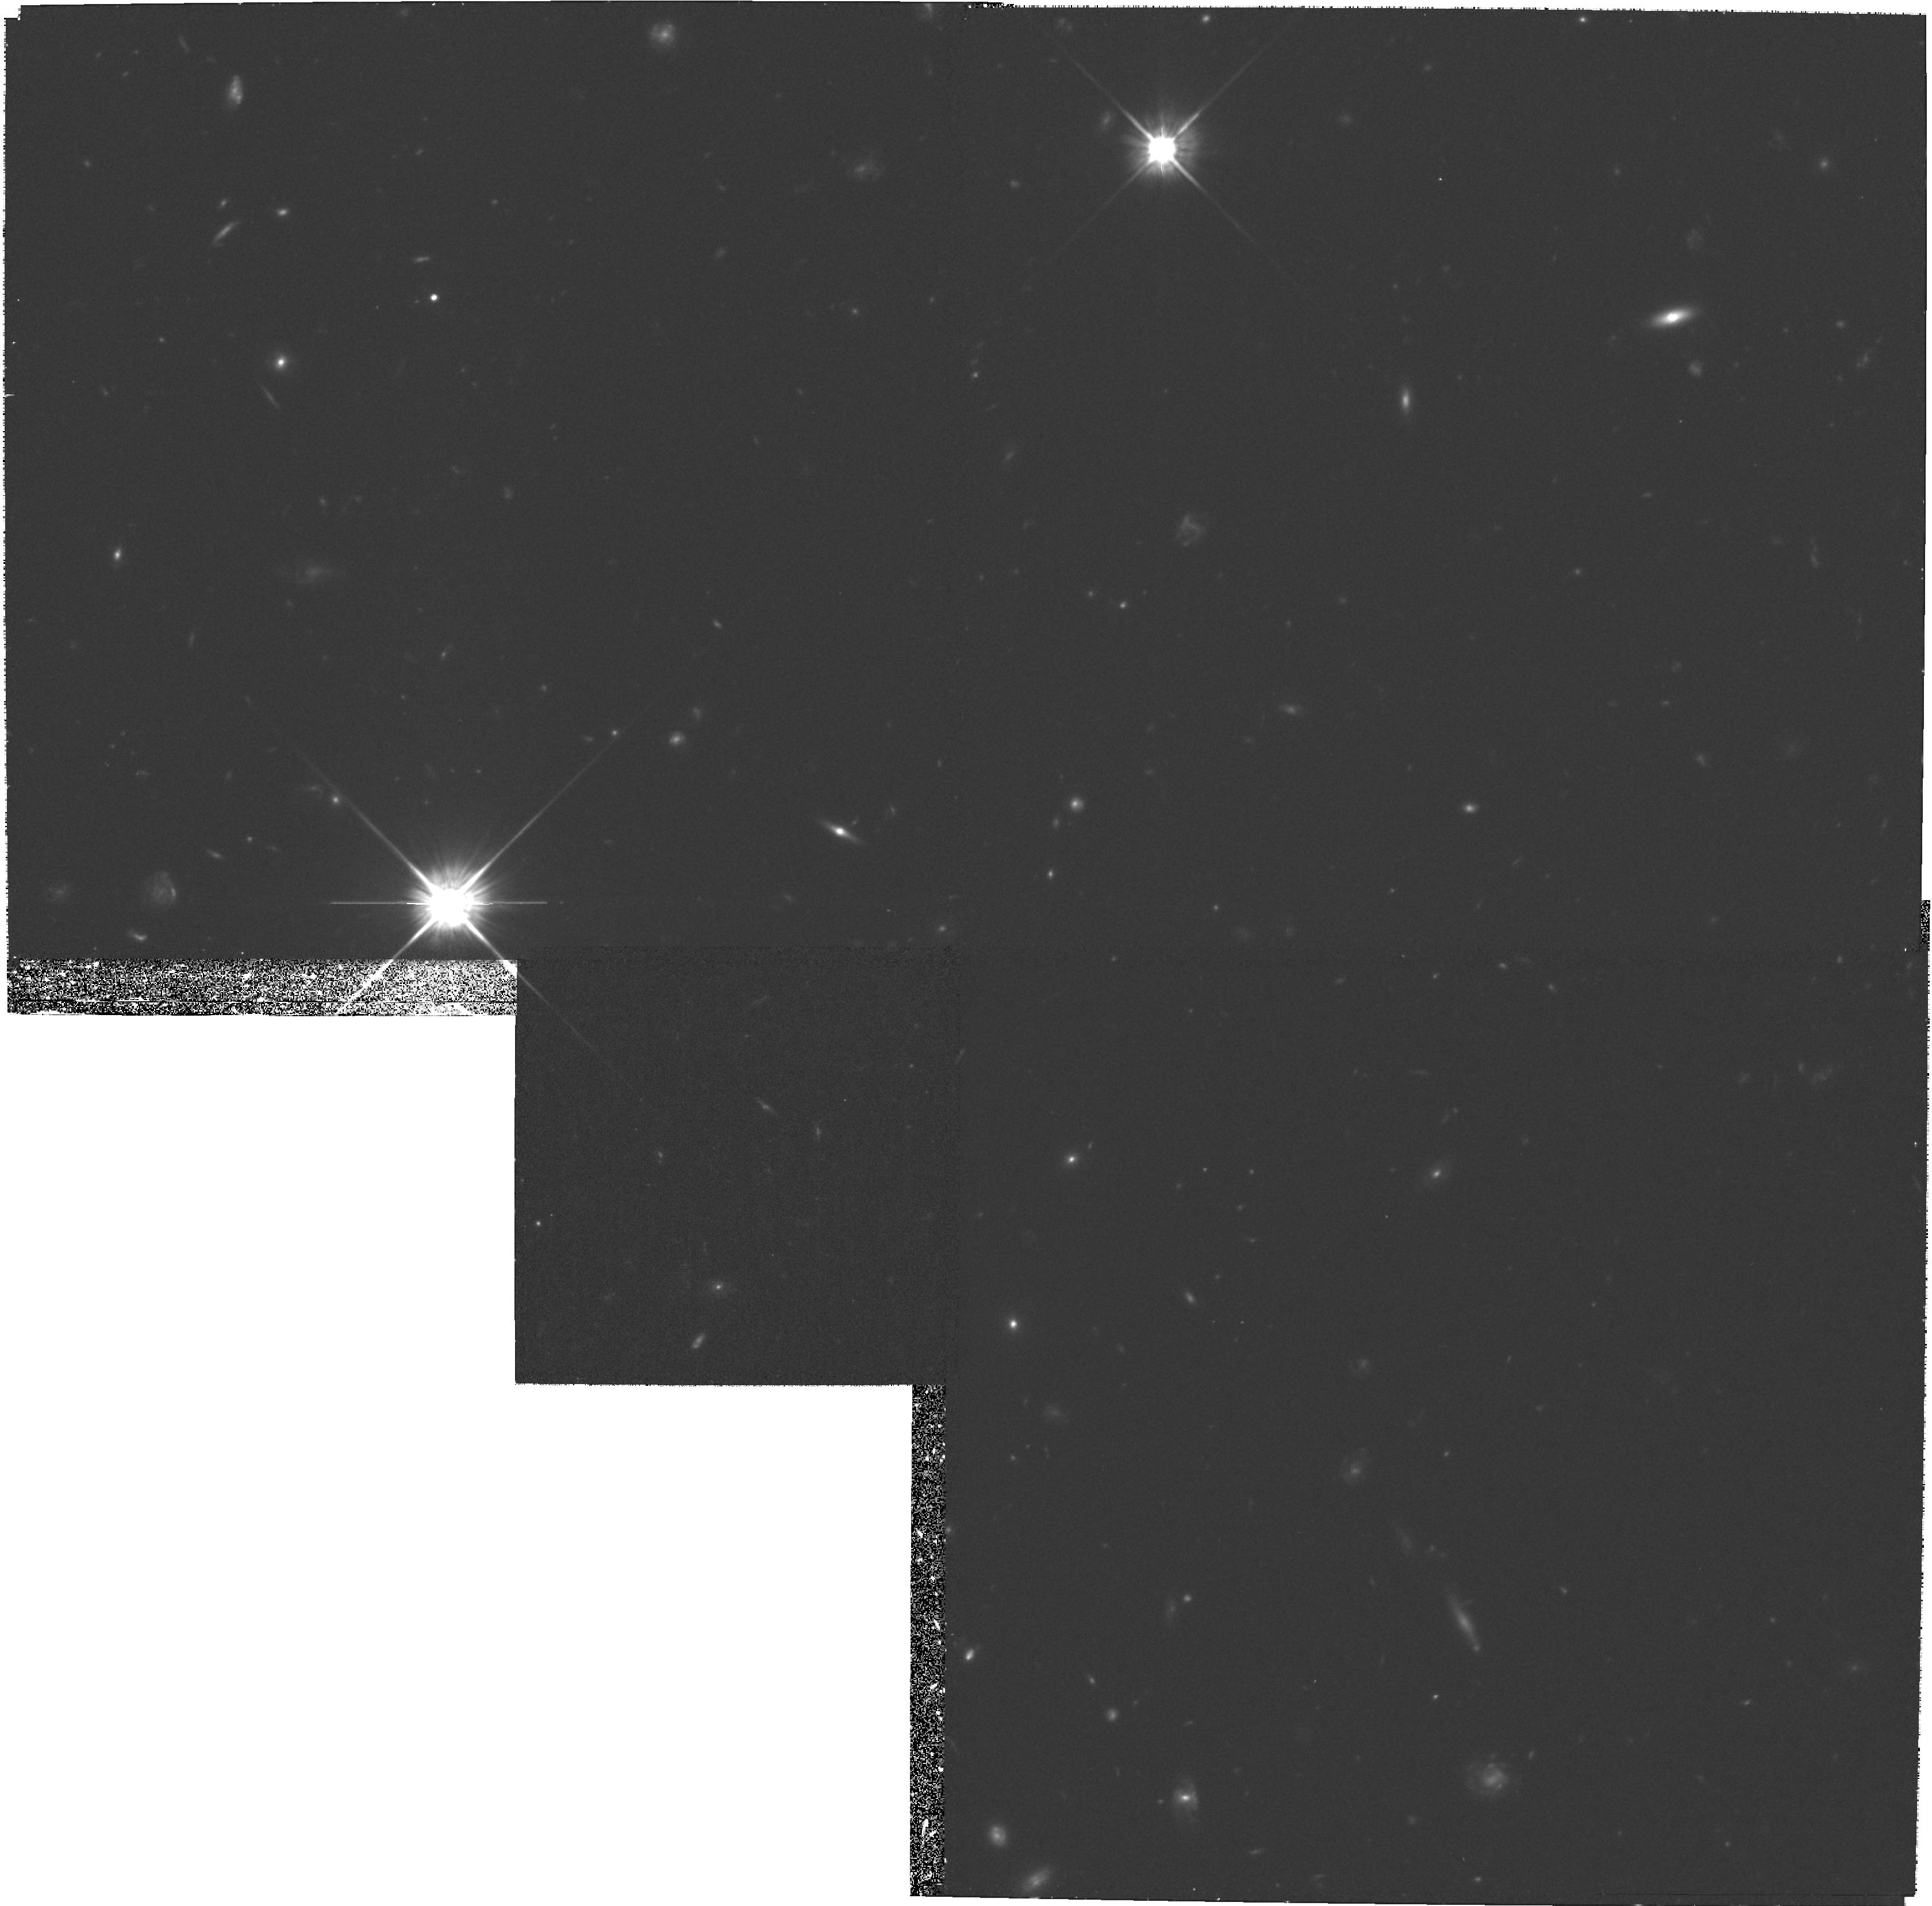
Target: A851-POS4. Instrument: WFPC2/PC. Filter: F702W. Exposure: 1.2 h. Observation ID: hst_6480_04_wfpc2_pc_f702w_u3xn04

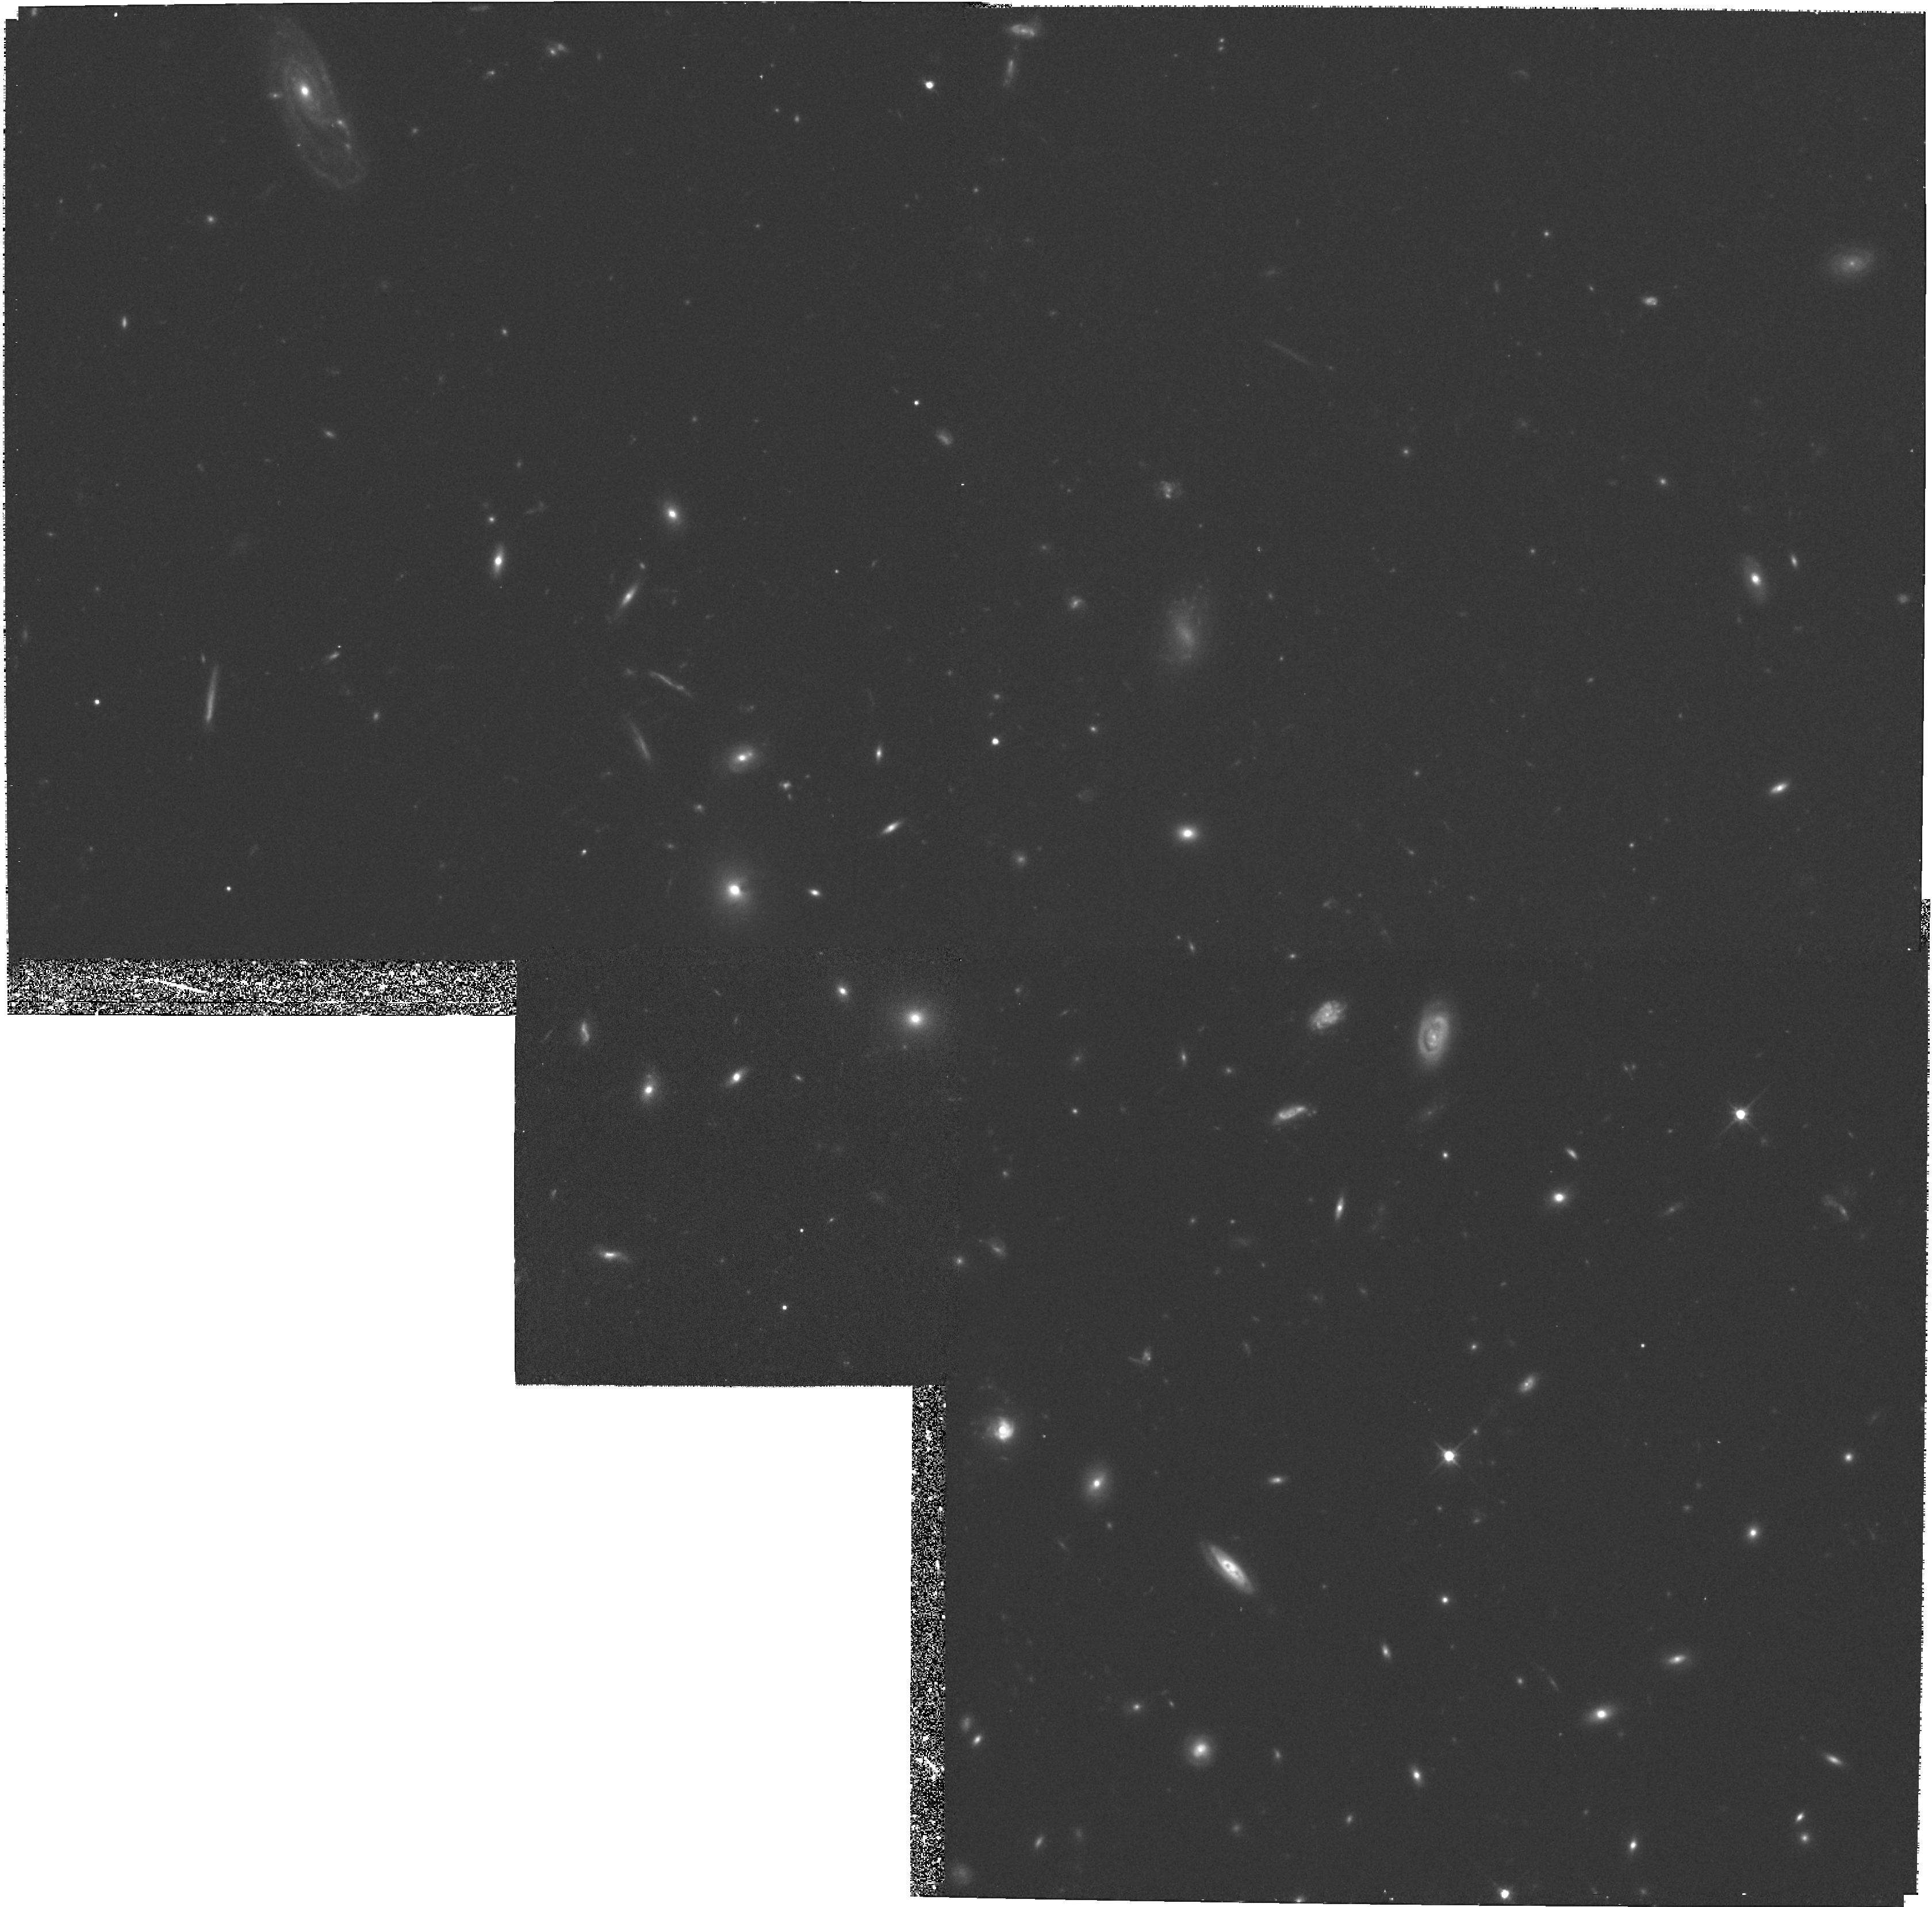
Target: A851-POS1. Instrument: WFPC2/PC. Filter: F702W. Exposure: 1.2 h. Observation ID: hst_6480_01_wfpc2_pc_f702w_u3xn01

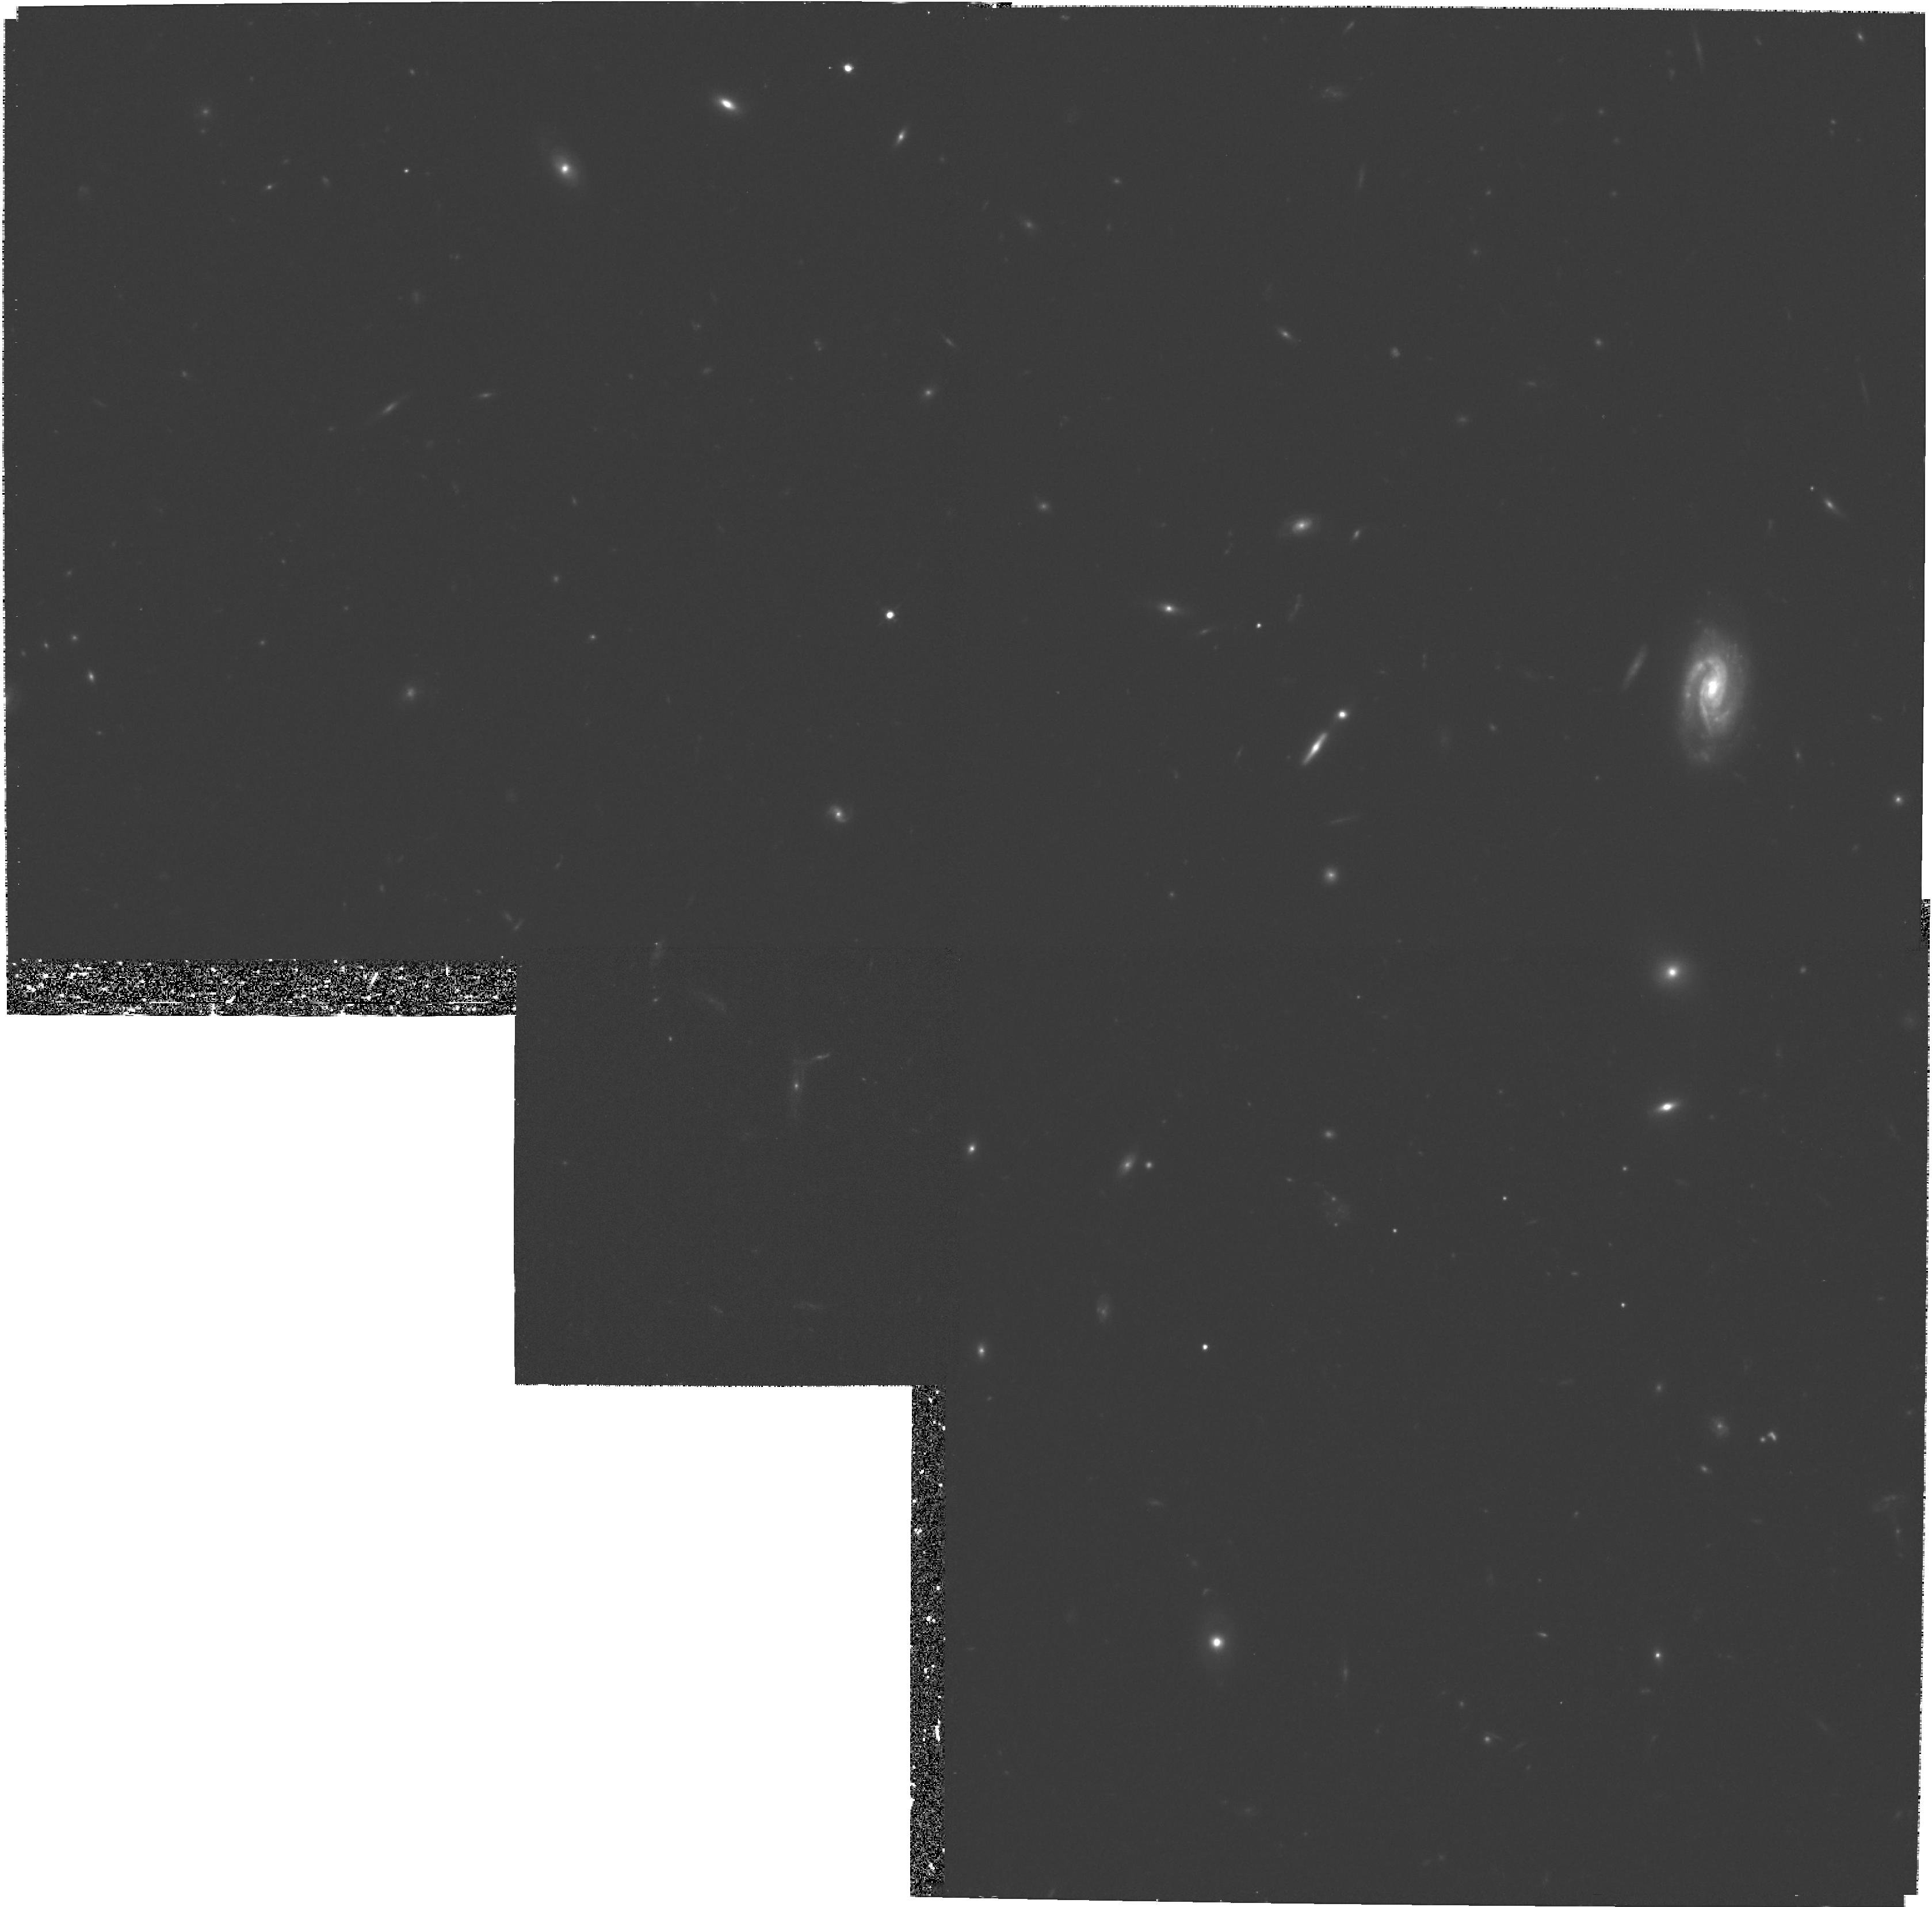
Target: A851-POS6. Instrument: WFPC2/PC. Filter: F702W. Exposure: 1.2 h. Observation ID: hst_6480_06_wfpc2_pc_f702w_u3xn06

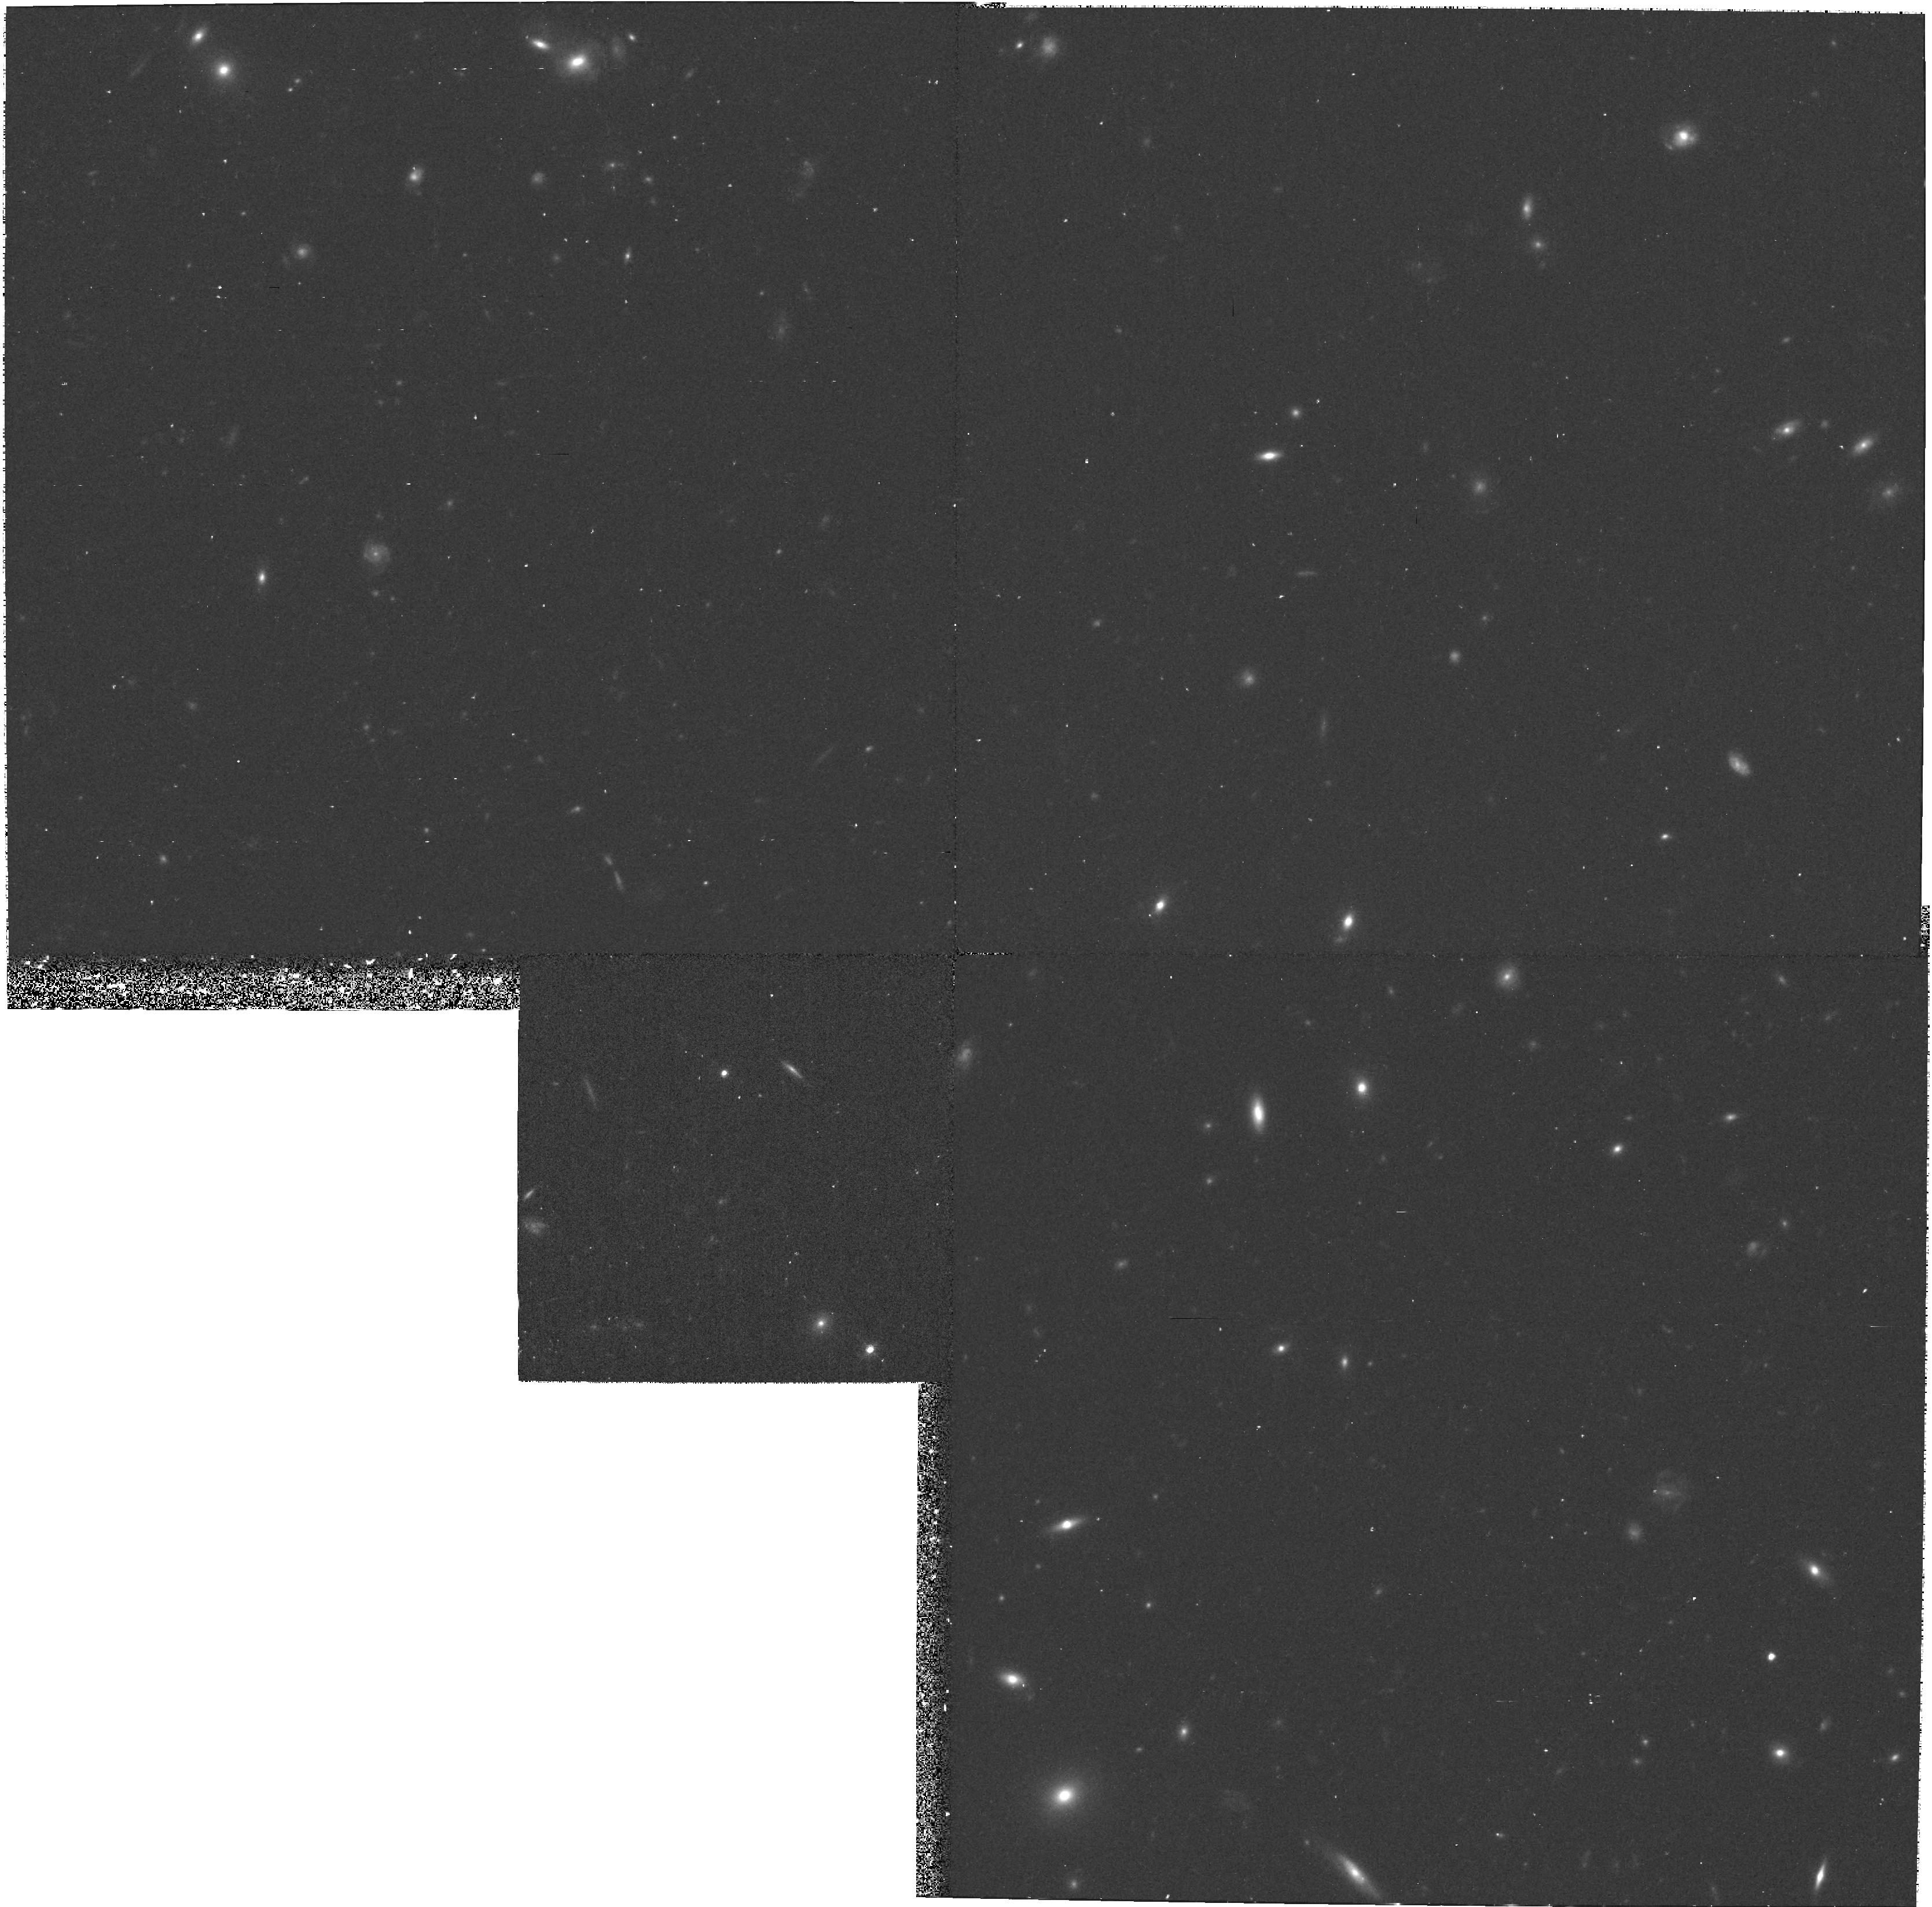
Target: A851-POS7. Instrument: WFPC2/PC. Filter: F702W. Exposure: 37 min. Observation ID: hst_6480_08_wfpc2_pc_f702w_u3xn08

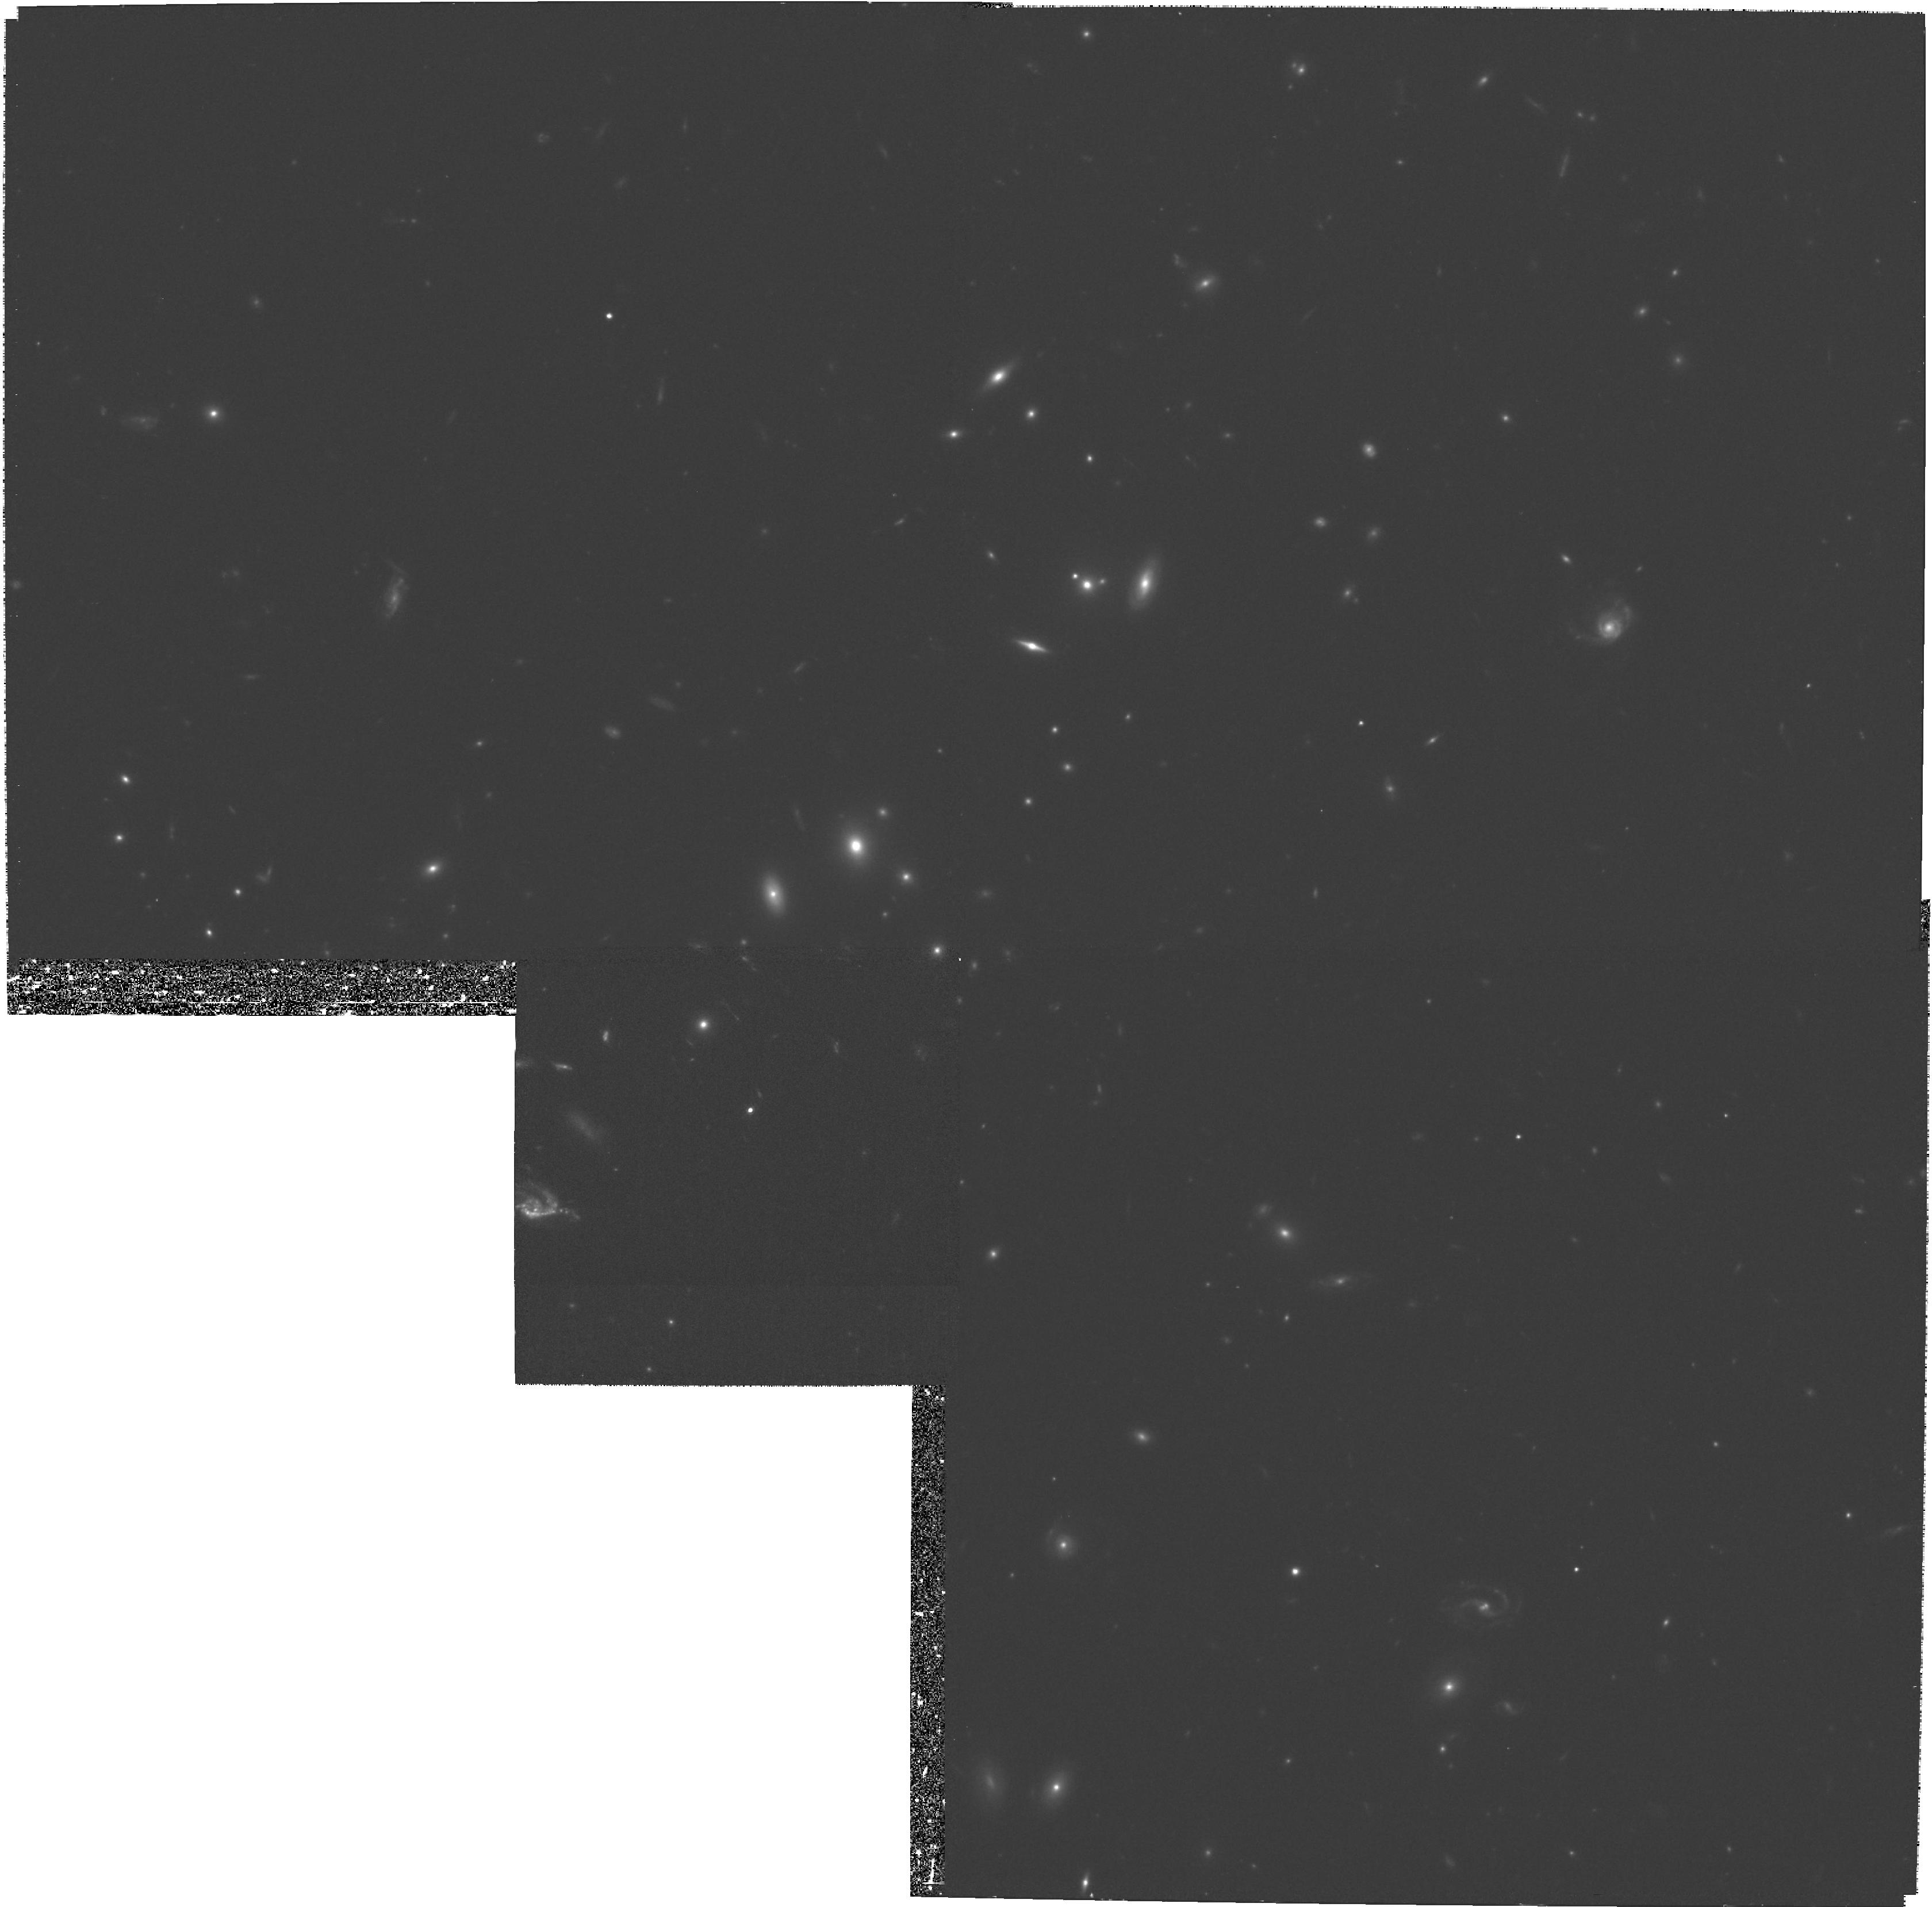
Target: A851-POS2. Instrument: WFPC2/PC. Filter: F702W. Exposure: 1.2 h. Observation ID: hst_6480_02_wfpc2_pc_f702w_u3xn02

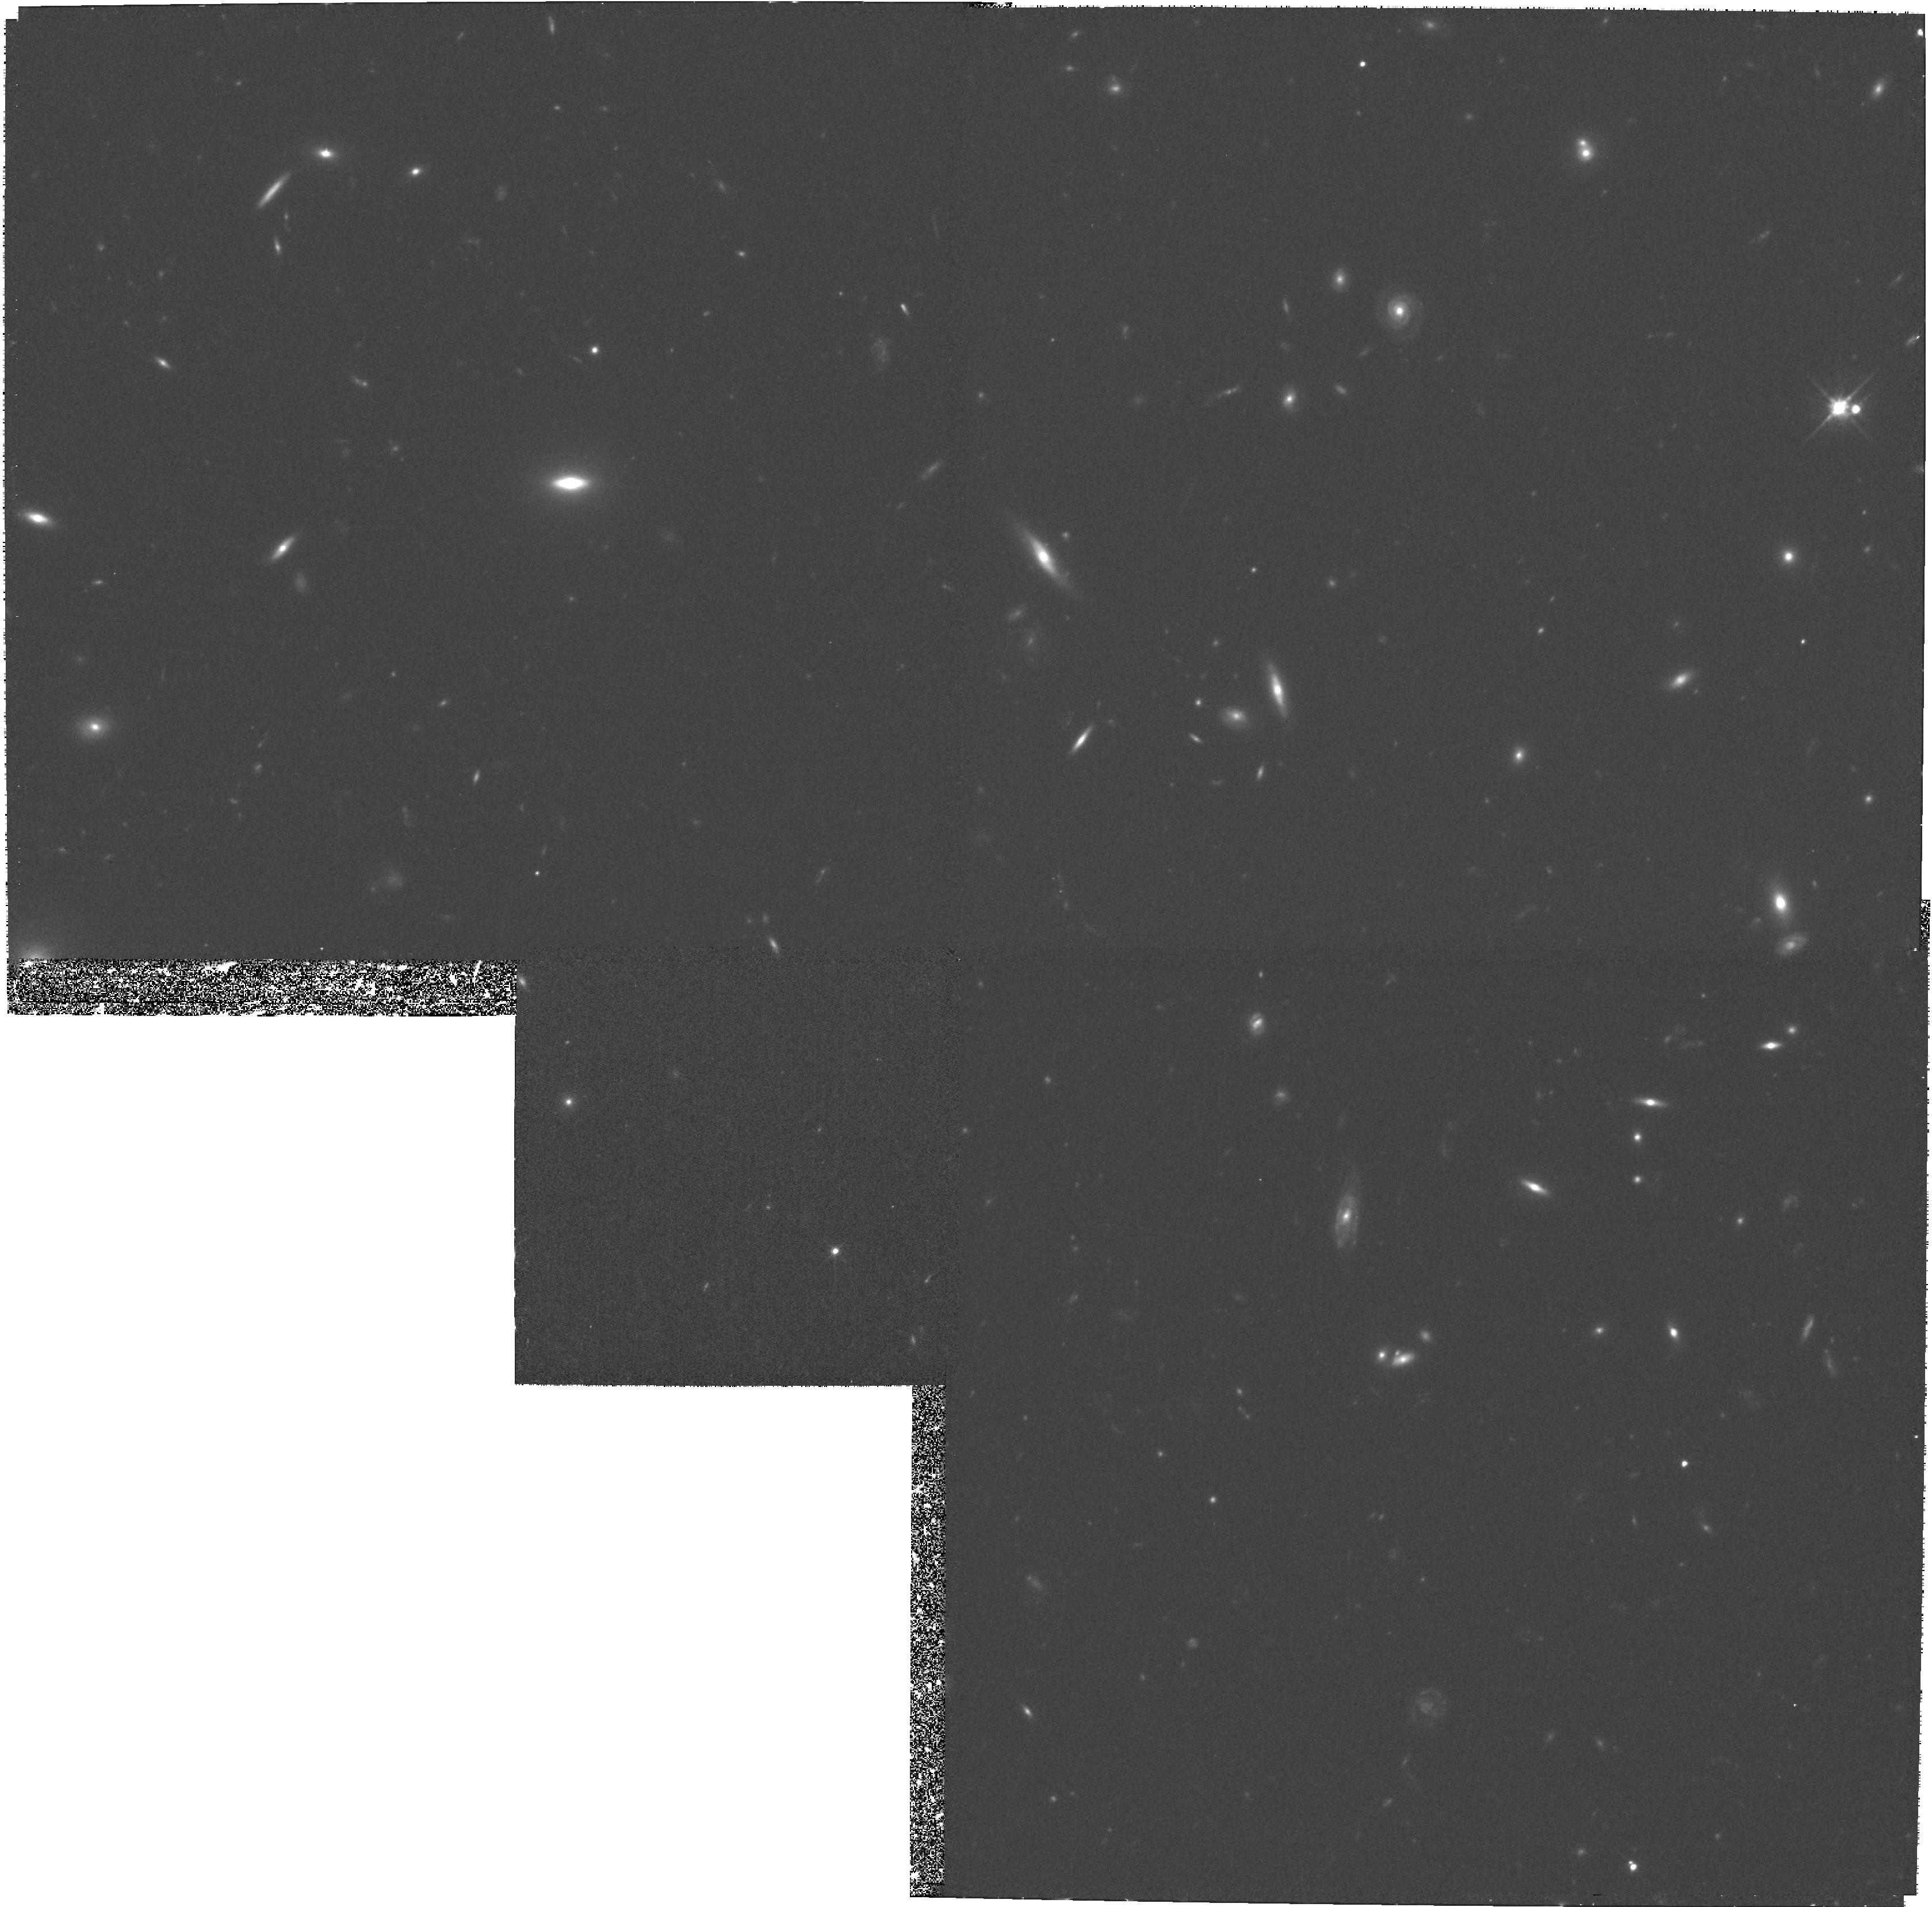
Target: A851-POS3. Instrument: WFPC2/PC. Filter: F702W. Exposure: 1.2 h. Observation ID: hst_6480_03_wfpc2_pc_f702w_u3xn03

THE BUTCHER-OEMLER EFFECT: WHERE HAVE ALL THE SPIRALS GONE? (PI: Dressler, Alan)

With WFPC images of 14 rich clusters of galaxies with redshifts 0.18 <= z <= 0.55, we have found that the blue galaxies present in unexpectedly large numbers in these clusters (the Butcher-Oemler Effect) are predominantly disk galaxies whose Hubble types, colors, and luminosities are similar to those found in local field galaxy populations. The data also show that mergers and tidal interactions were apparently more common in younger clusters; these may contribute to the disappearance of spiral galaxies by the present epoch --- the remaining puzzle. Many of these spiral galaxies show unusual, disturbed patterns of star formation. These abnormalities may be due to the cluster environment, but other data suggest that we may be witnessing the last phases of the formation and evolution of galactic disks. We propose in Cycle 6 to observe the outer fields in A851 (CL0939+4713) at z = 0.41, and in Cycle 7 CL0016+1654 at z = 0.55; this would be the first extensive imaging of high-z clusters outside their cores. Such observations can be used to separate intrinsic (cosmological) from environmental effects in the rapid evolution of disk galaxies, and to establish the importance of galaxy mergers relative to tidal processes that produce similar morphologies. They will also be important for investigating the star -formation history of ellipticals outside cluster cores, and provide a powerful probe of the cluster potential through the measurement of gravitational lensing in the weak field limit.